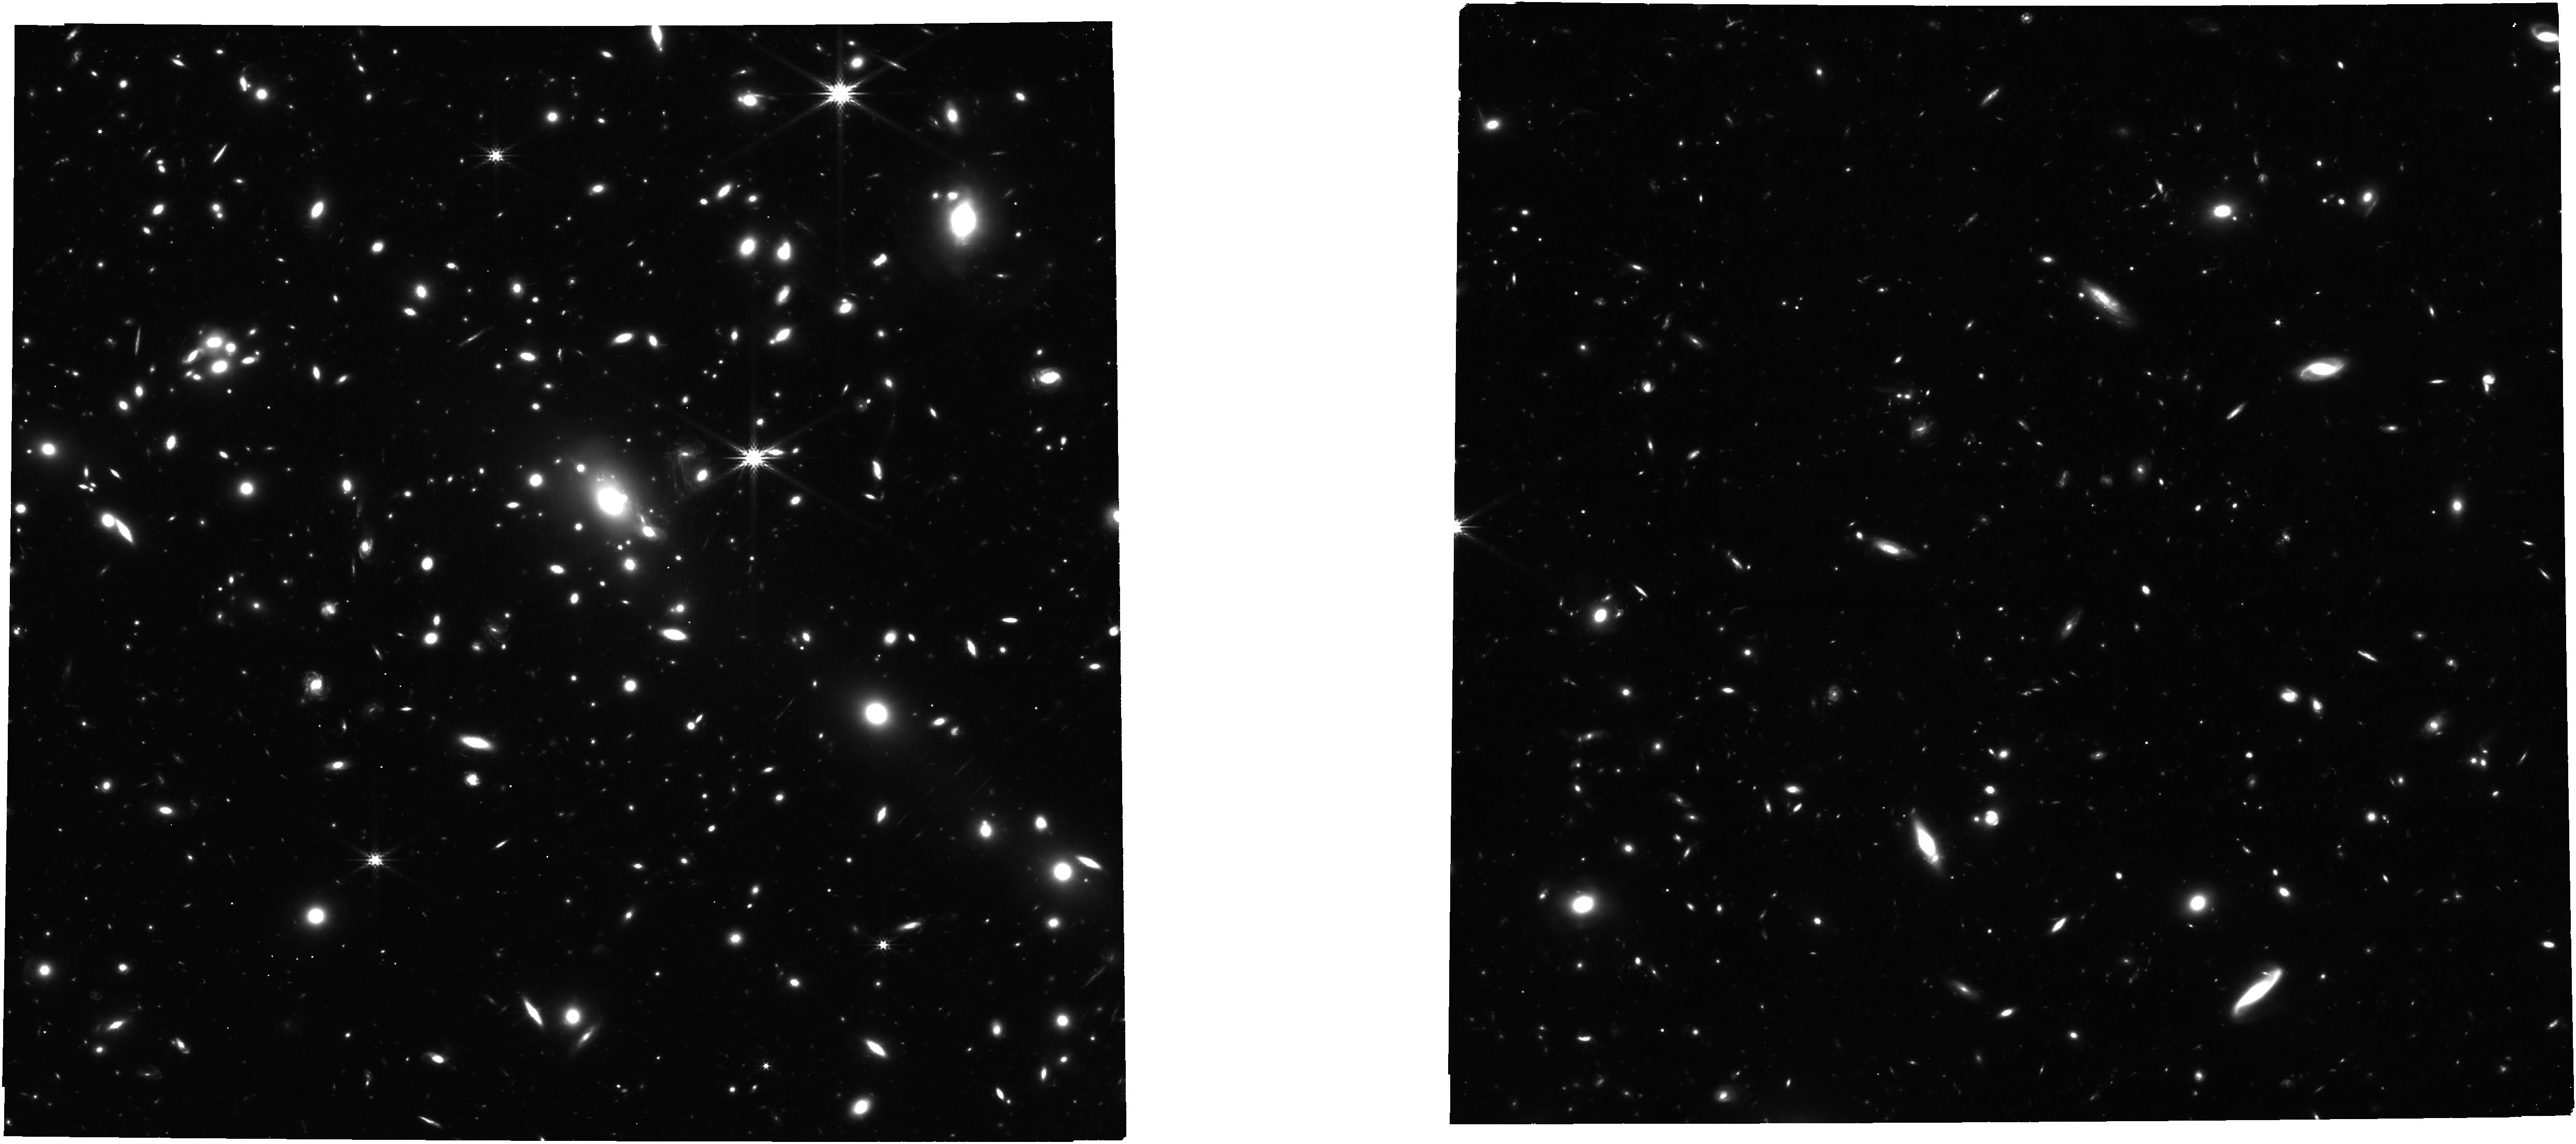
Target: MACSJ1149+2223. Instrument: NIRCAM. Filter: F277W. Exposure: 42 min. Observation ID: jw01176-o231_t011_nircam_clear-f277w

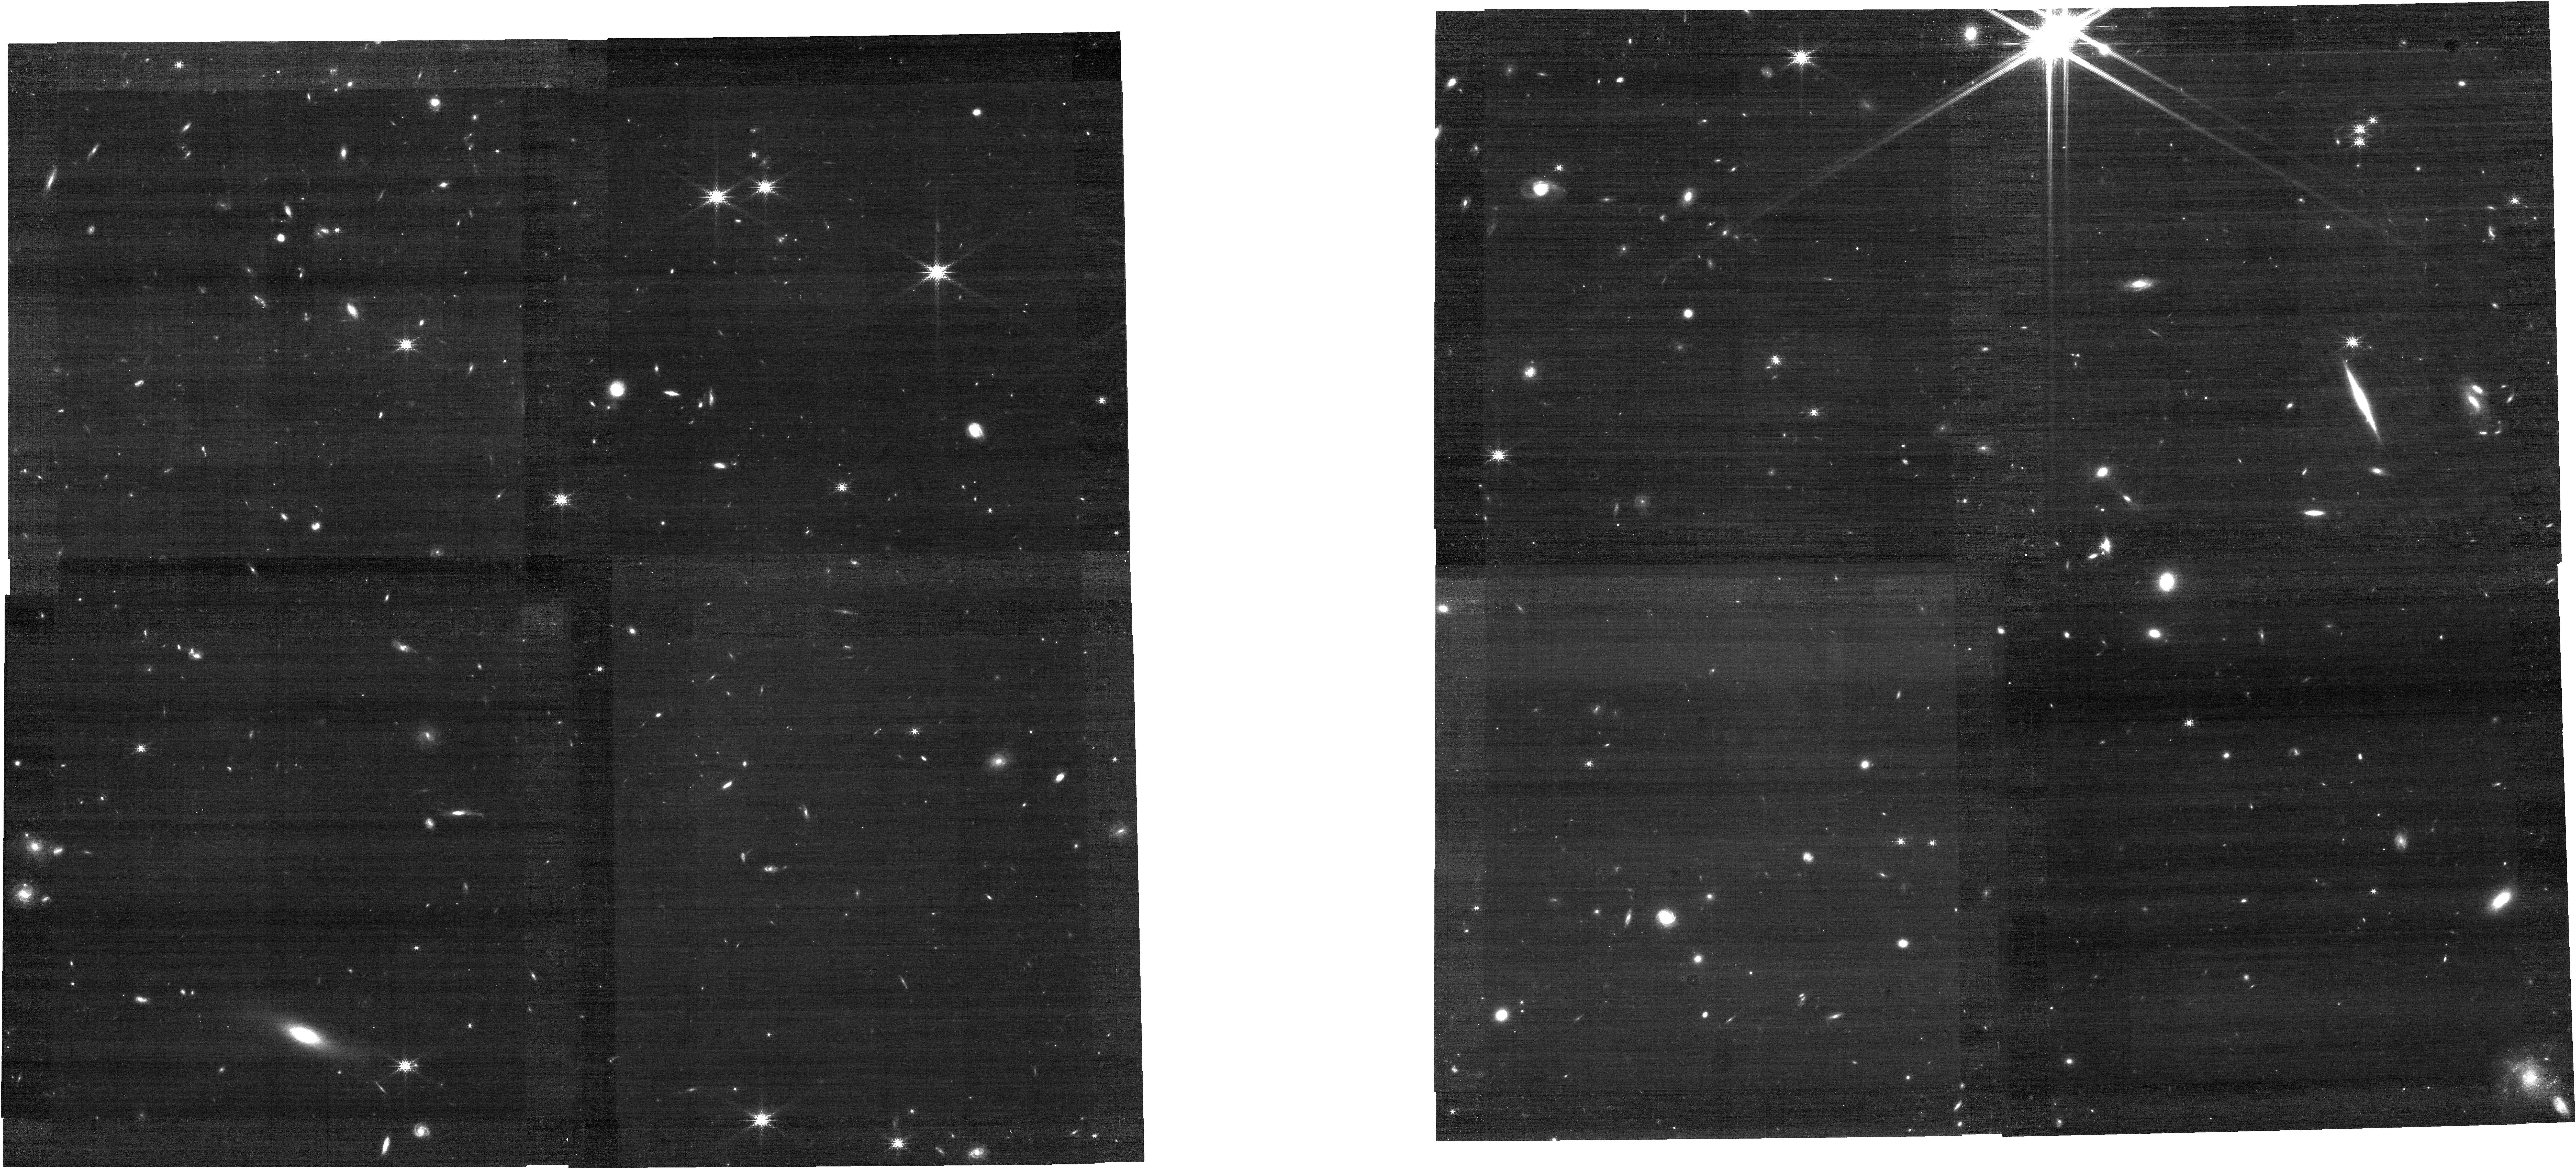
Target: TN-J1338-1942. Instrument: NIRCAM. Filter: F182M. Exposure: 17 min. Observation ID: jw01176-o361_t017_nircam_clear-f182m

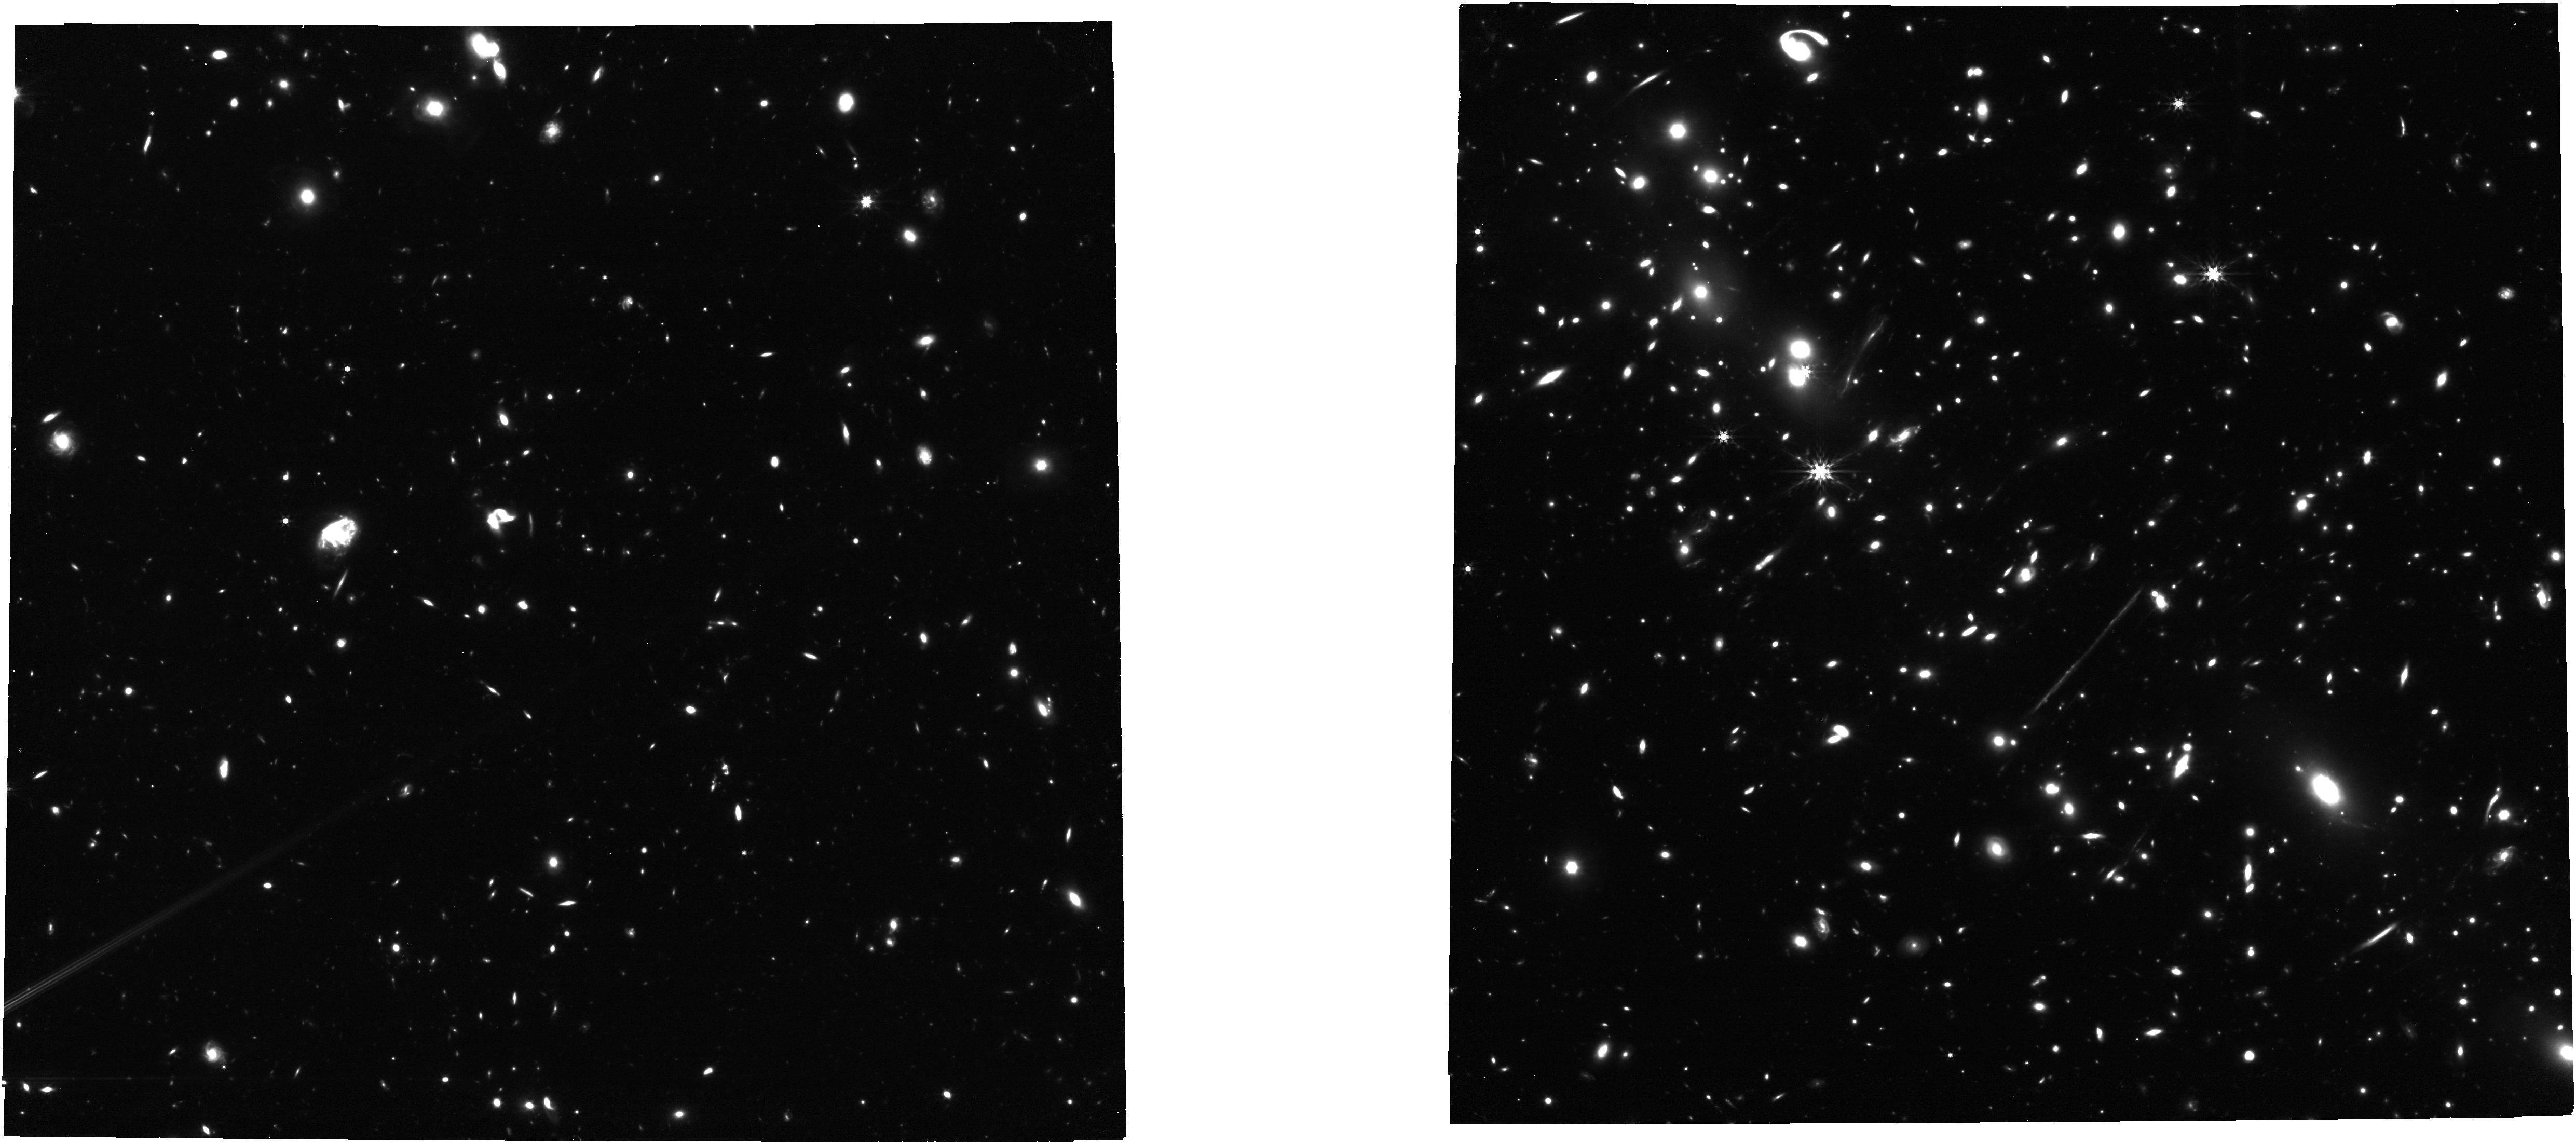
Target: EL-GORDO. Instrument: NIRCAM. Filter: F444W. Exposure: 42 min. Observation ID: jw01176-o241_t012_nircam_clear-f444w

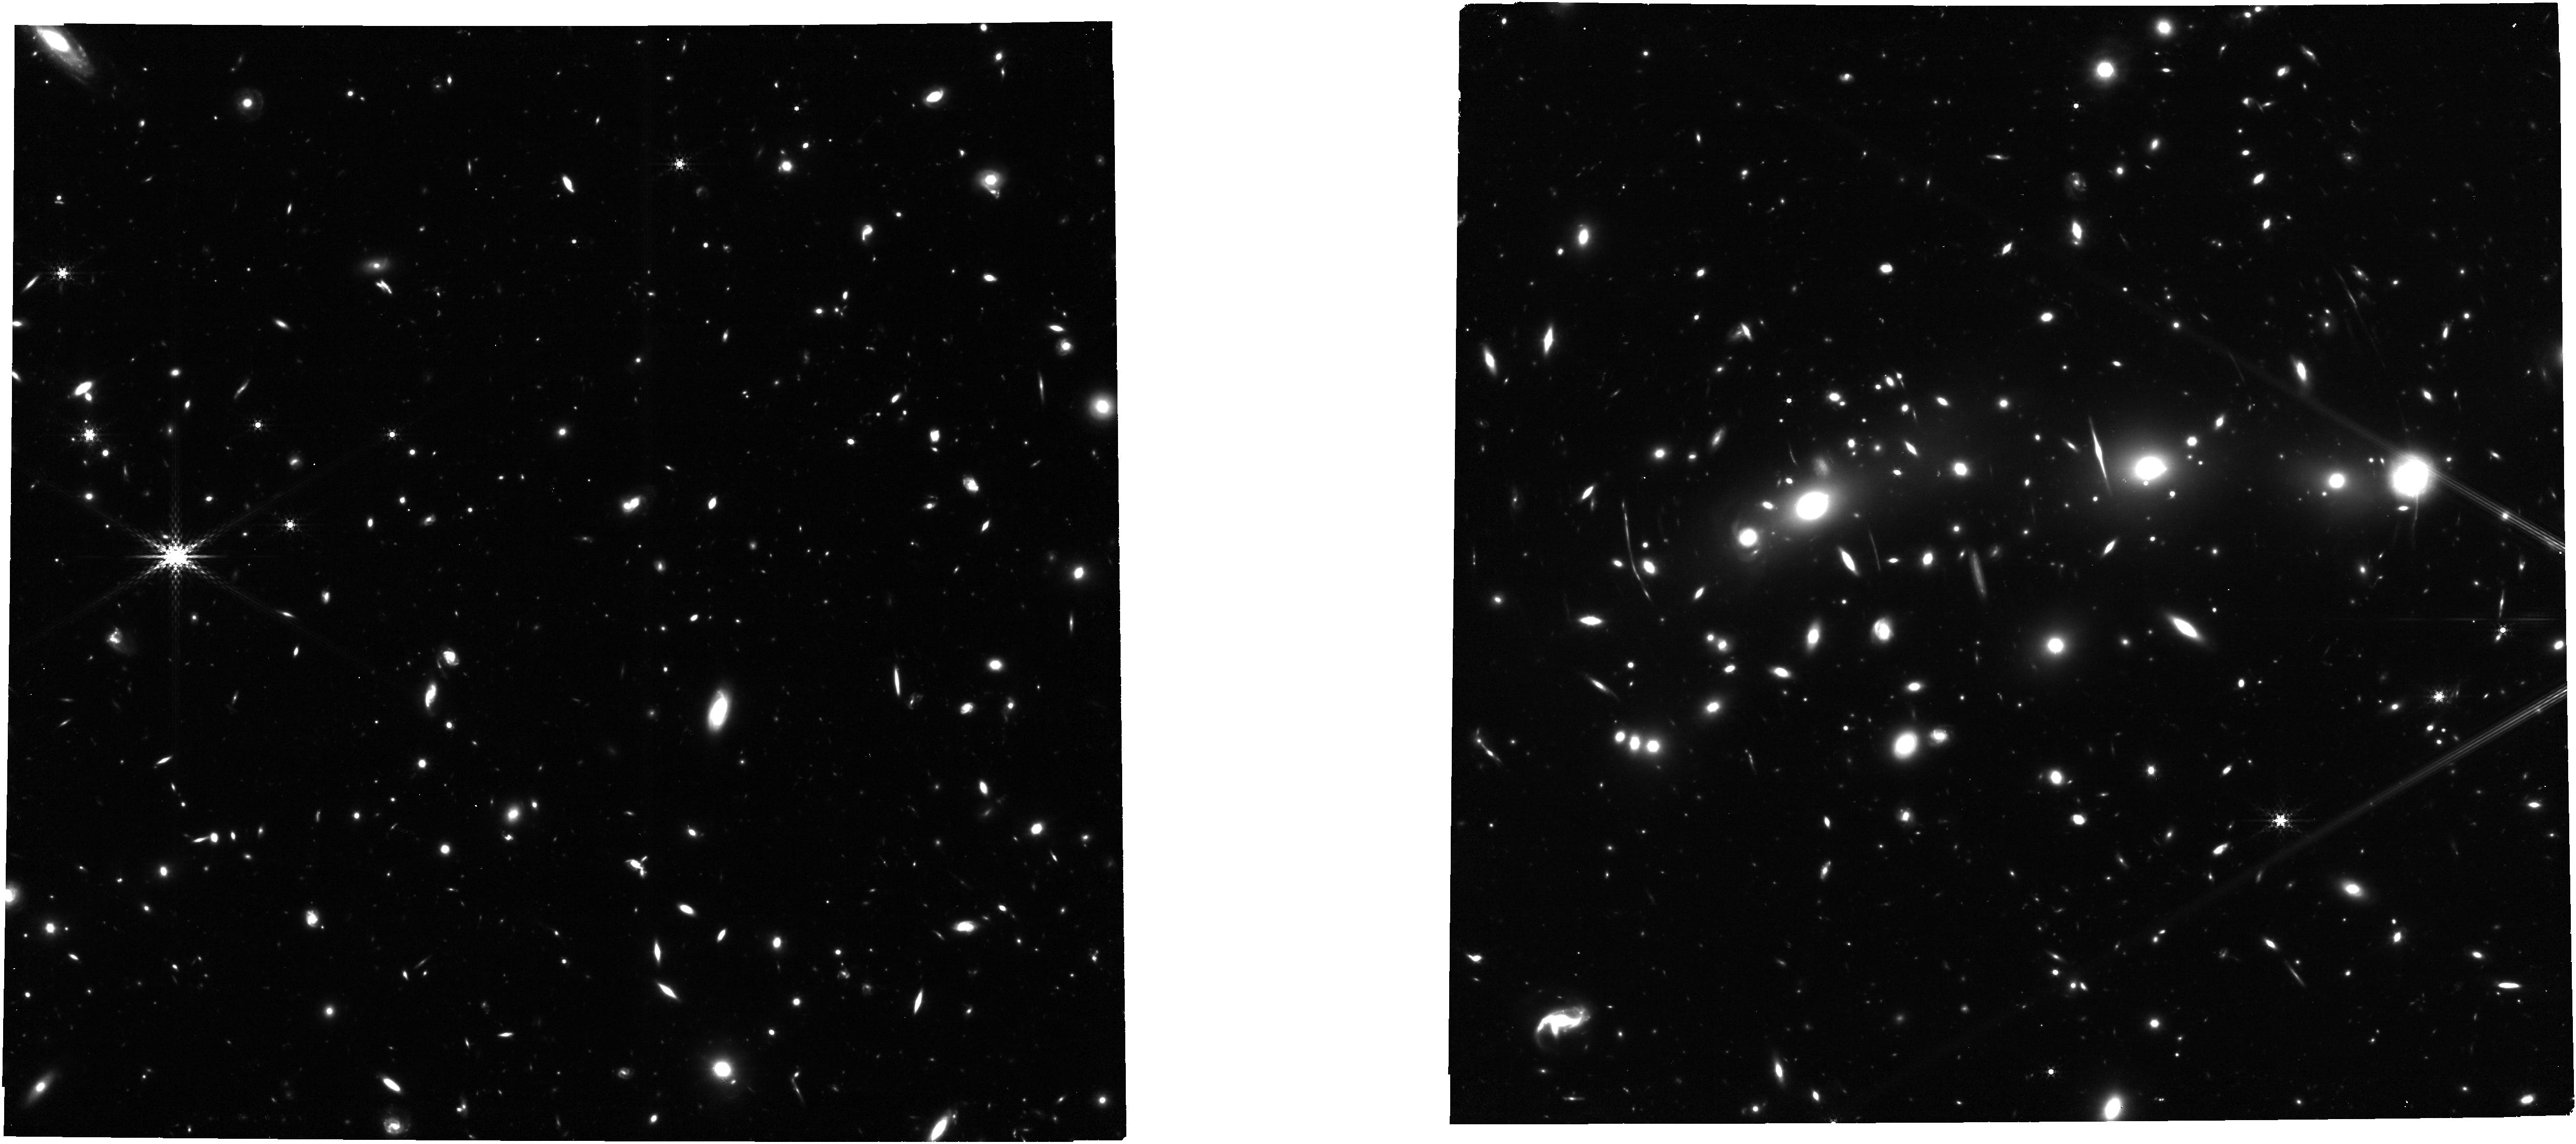
Target: MACSJ0416.1-2403. Instrument: NIRCAM. Filter: F410M. Exposure: 1 h. Observation ID: jw01176-o211_t009_nircam_clear-f410m

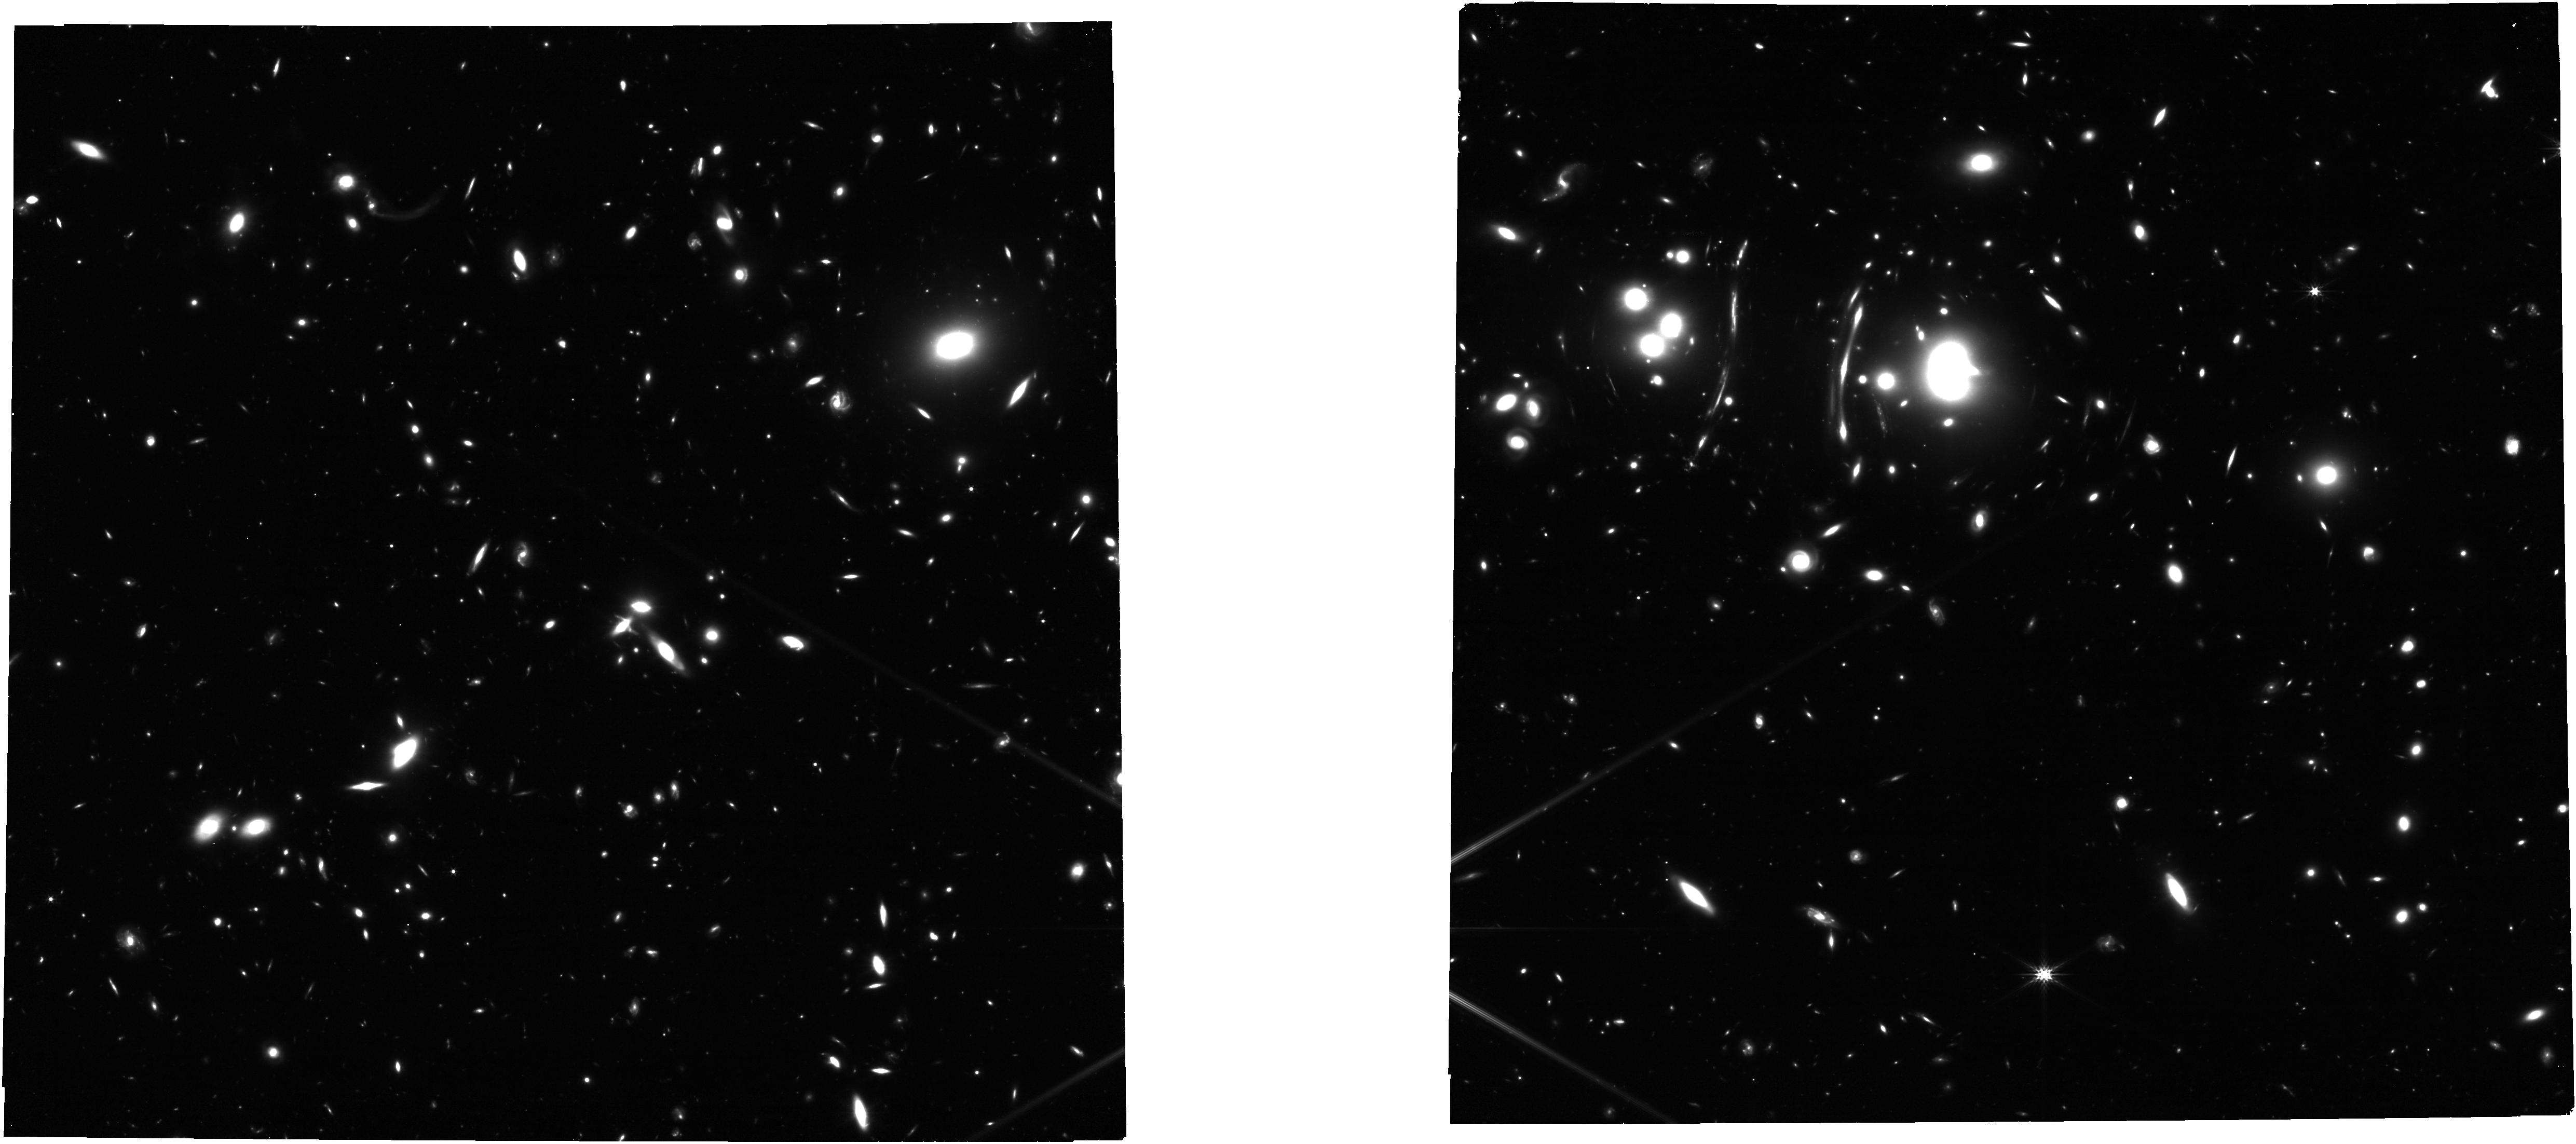
Target: PLCK-G165.7+67.0. Instrument: NIRCAM. Filter: F277W. Exposure: 35 min. Observation ID: jw01176-o251_t013_nircam_clear-f277w

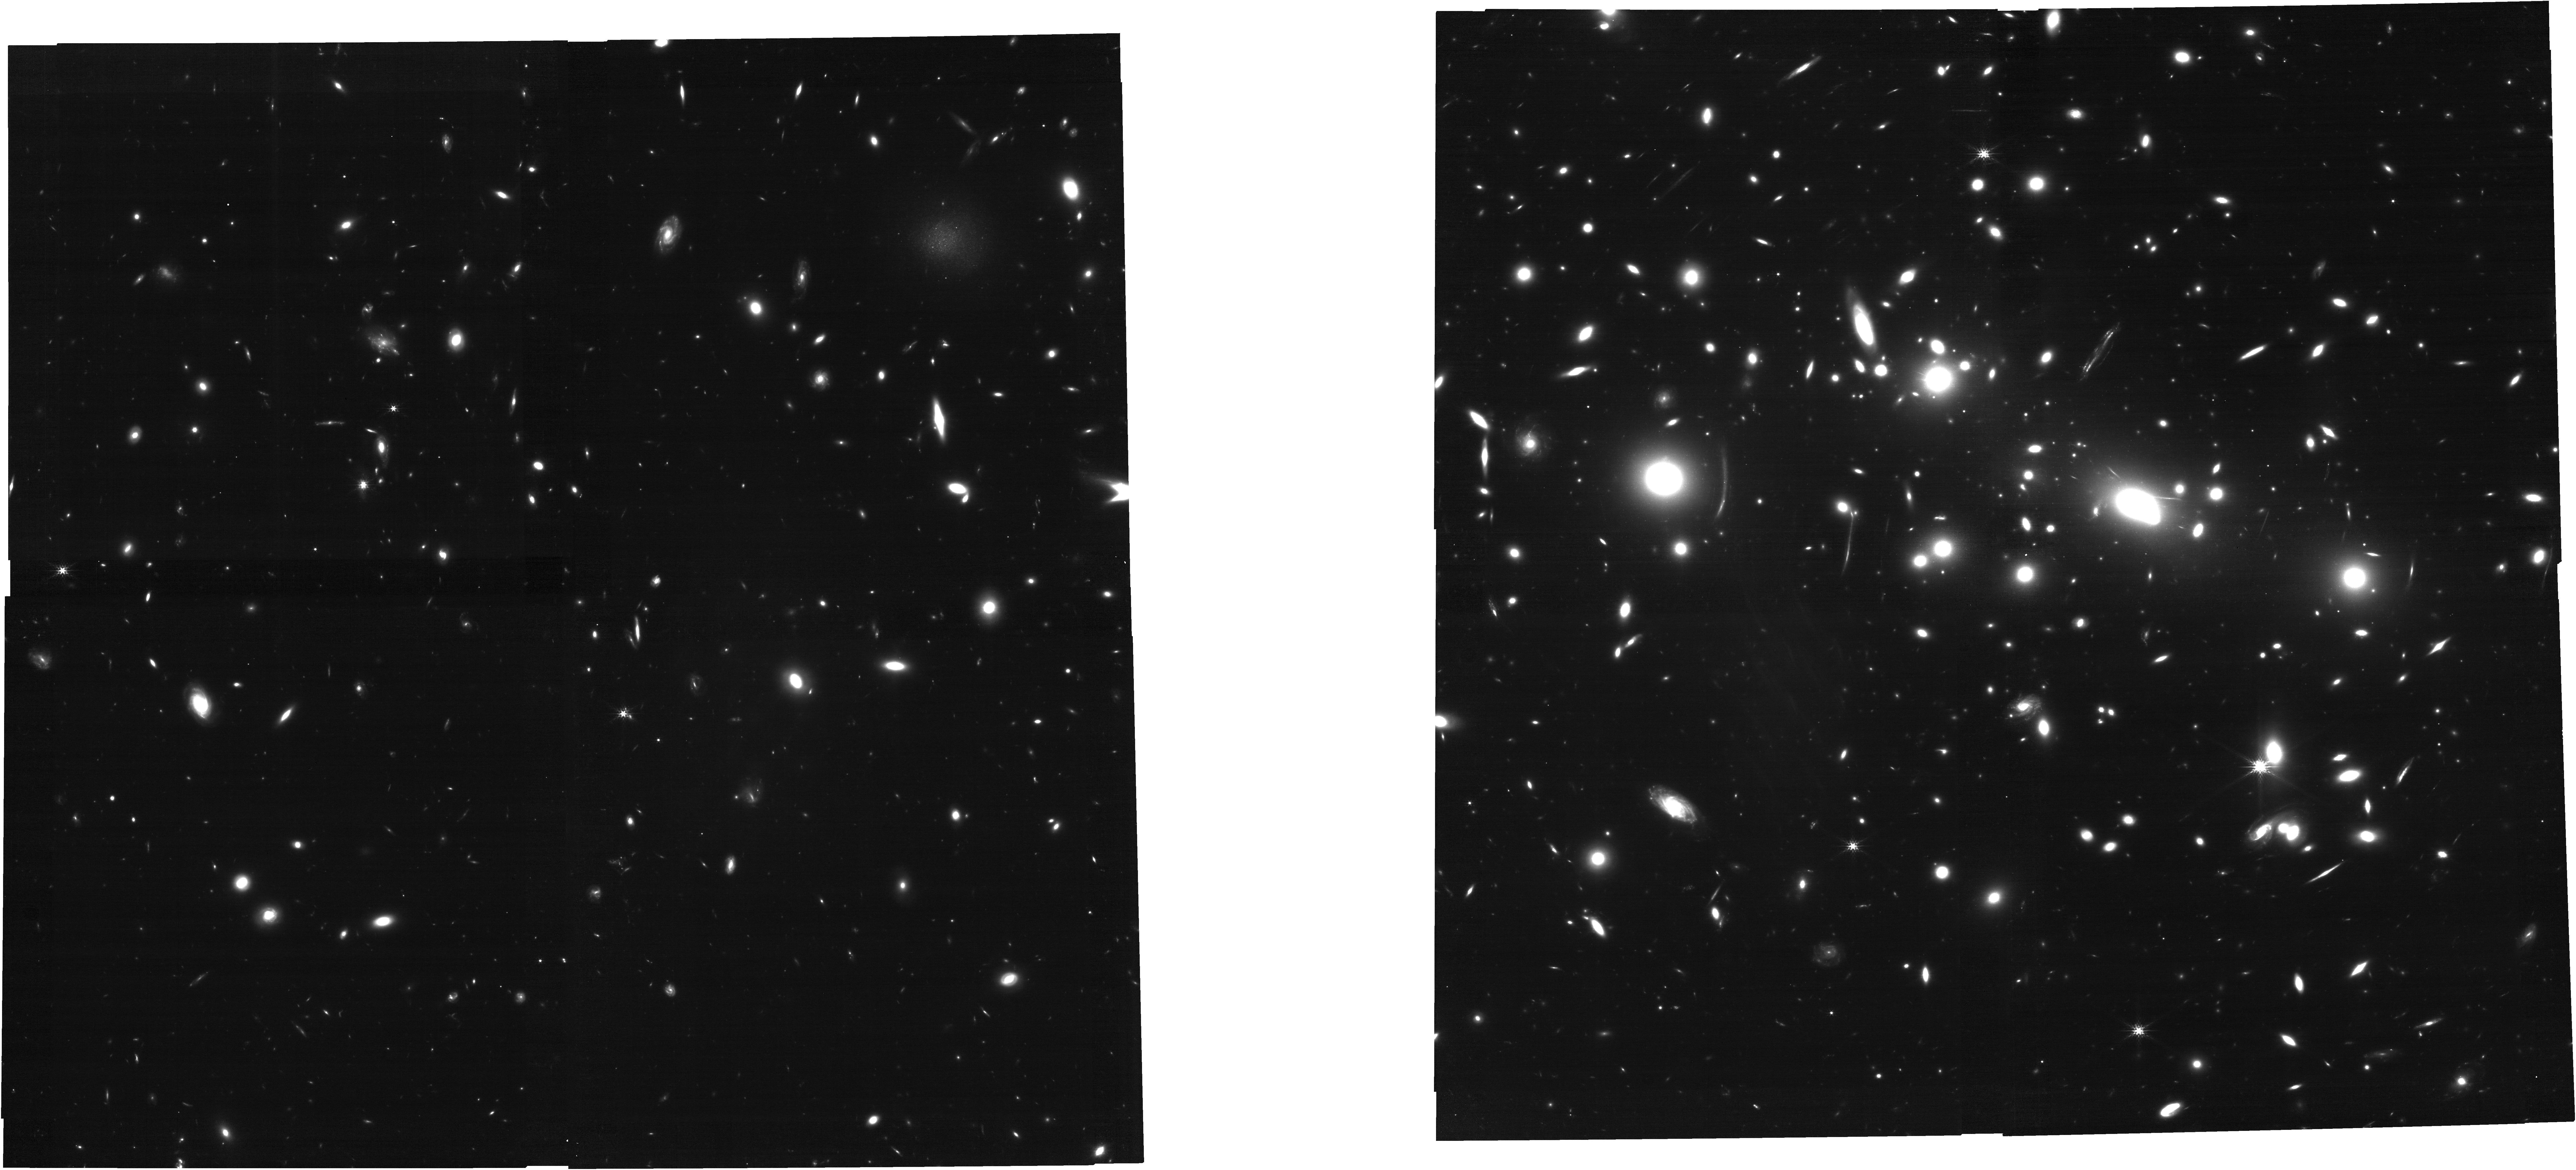
Target: CLG-J1212+2733. Instrument: NIRCAM. Filter: F200W. Exposure: 31 min. Observation ID: jw01176-o271_t015_nircam_clear-f200w

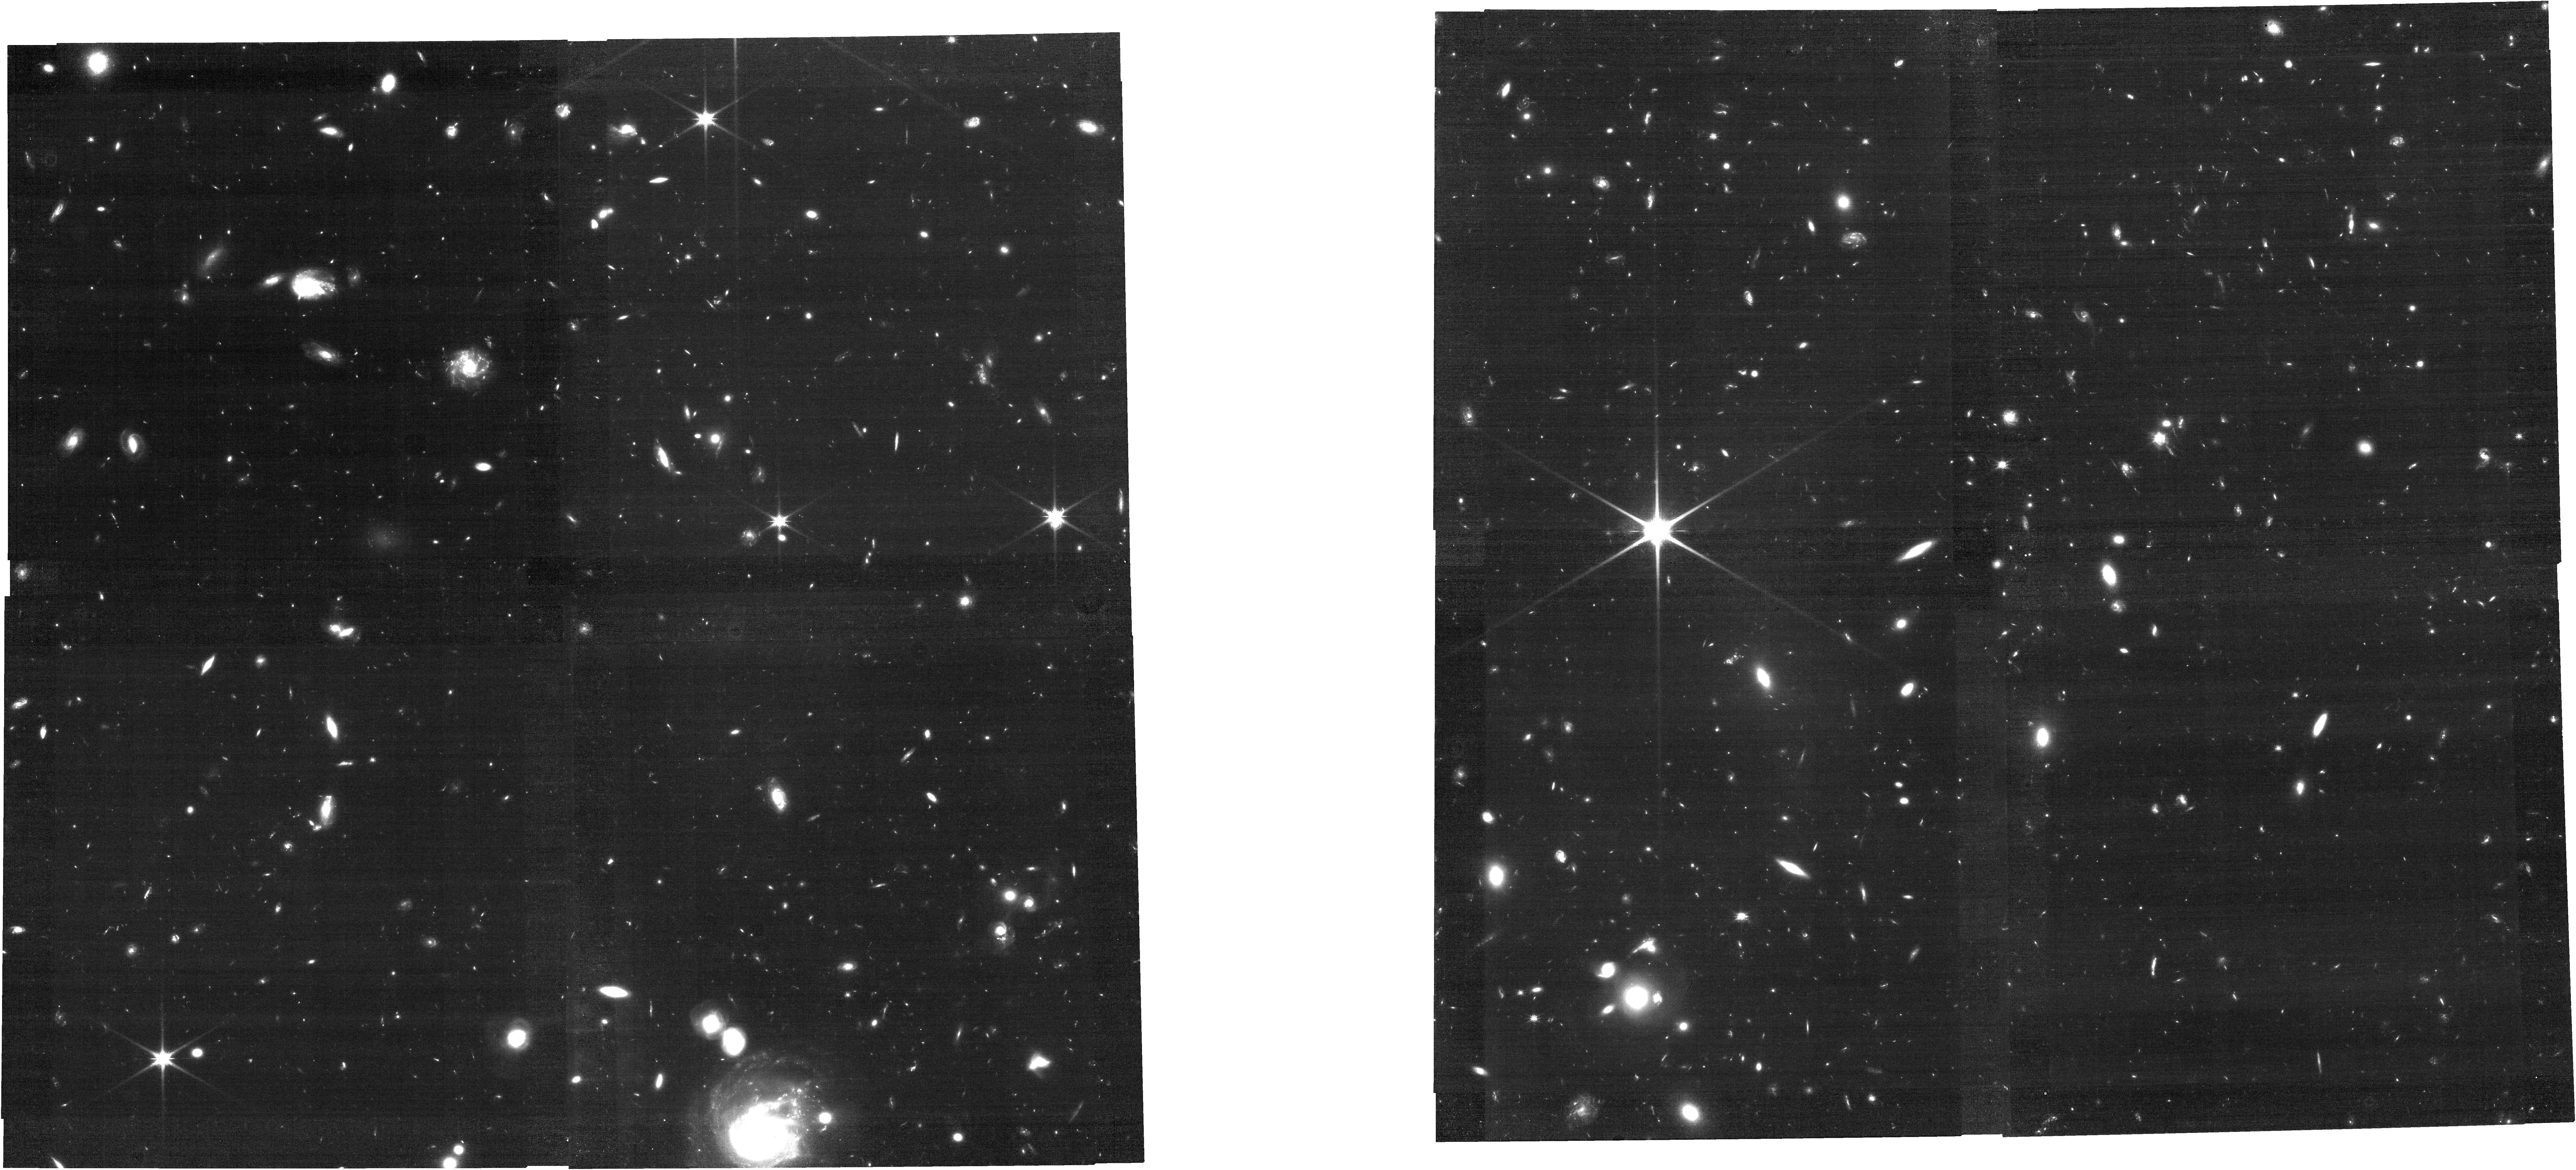
Target: PLCK-G191.24+62.04. Instrument: NIRCAM. Filter: F115W. Exposure: 42 min. Observation ID: jw01176-o281_t025_nircam_clear-f115w

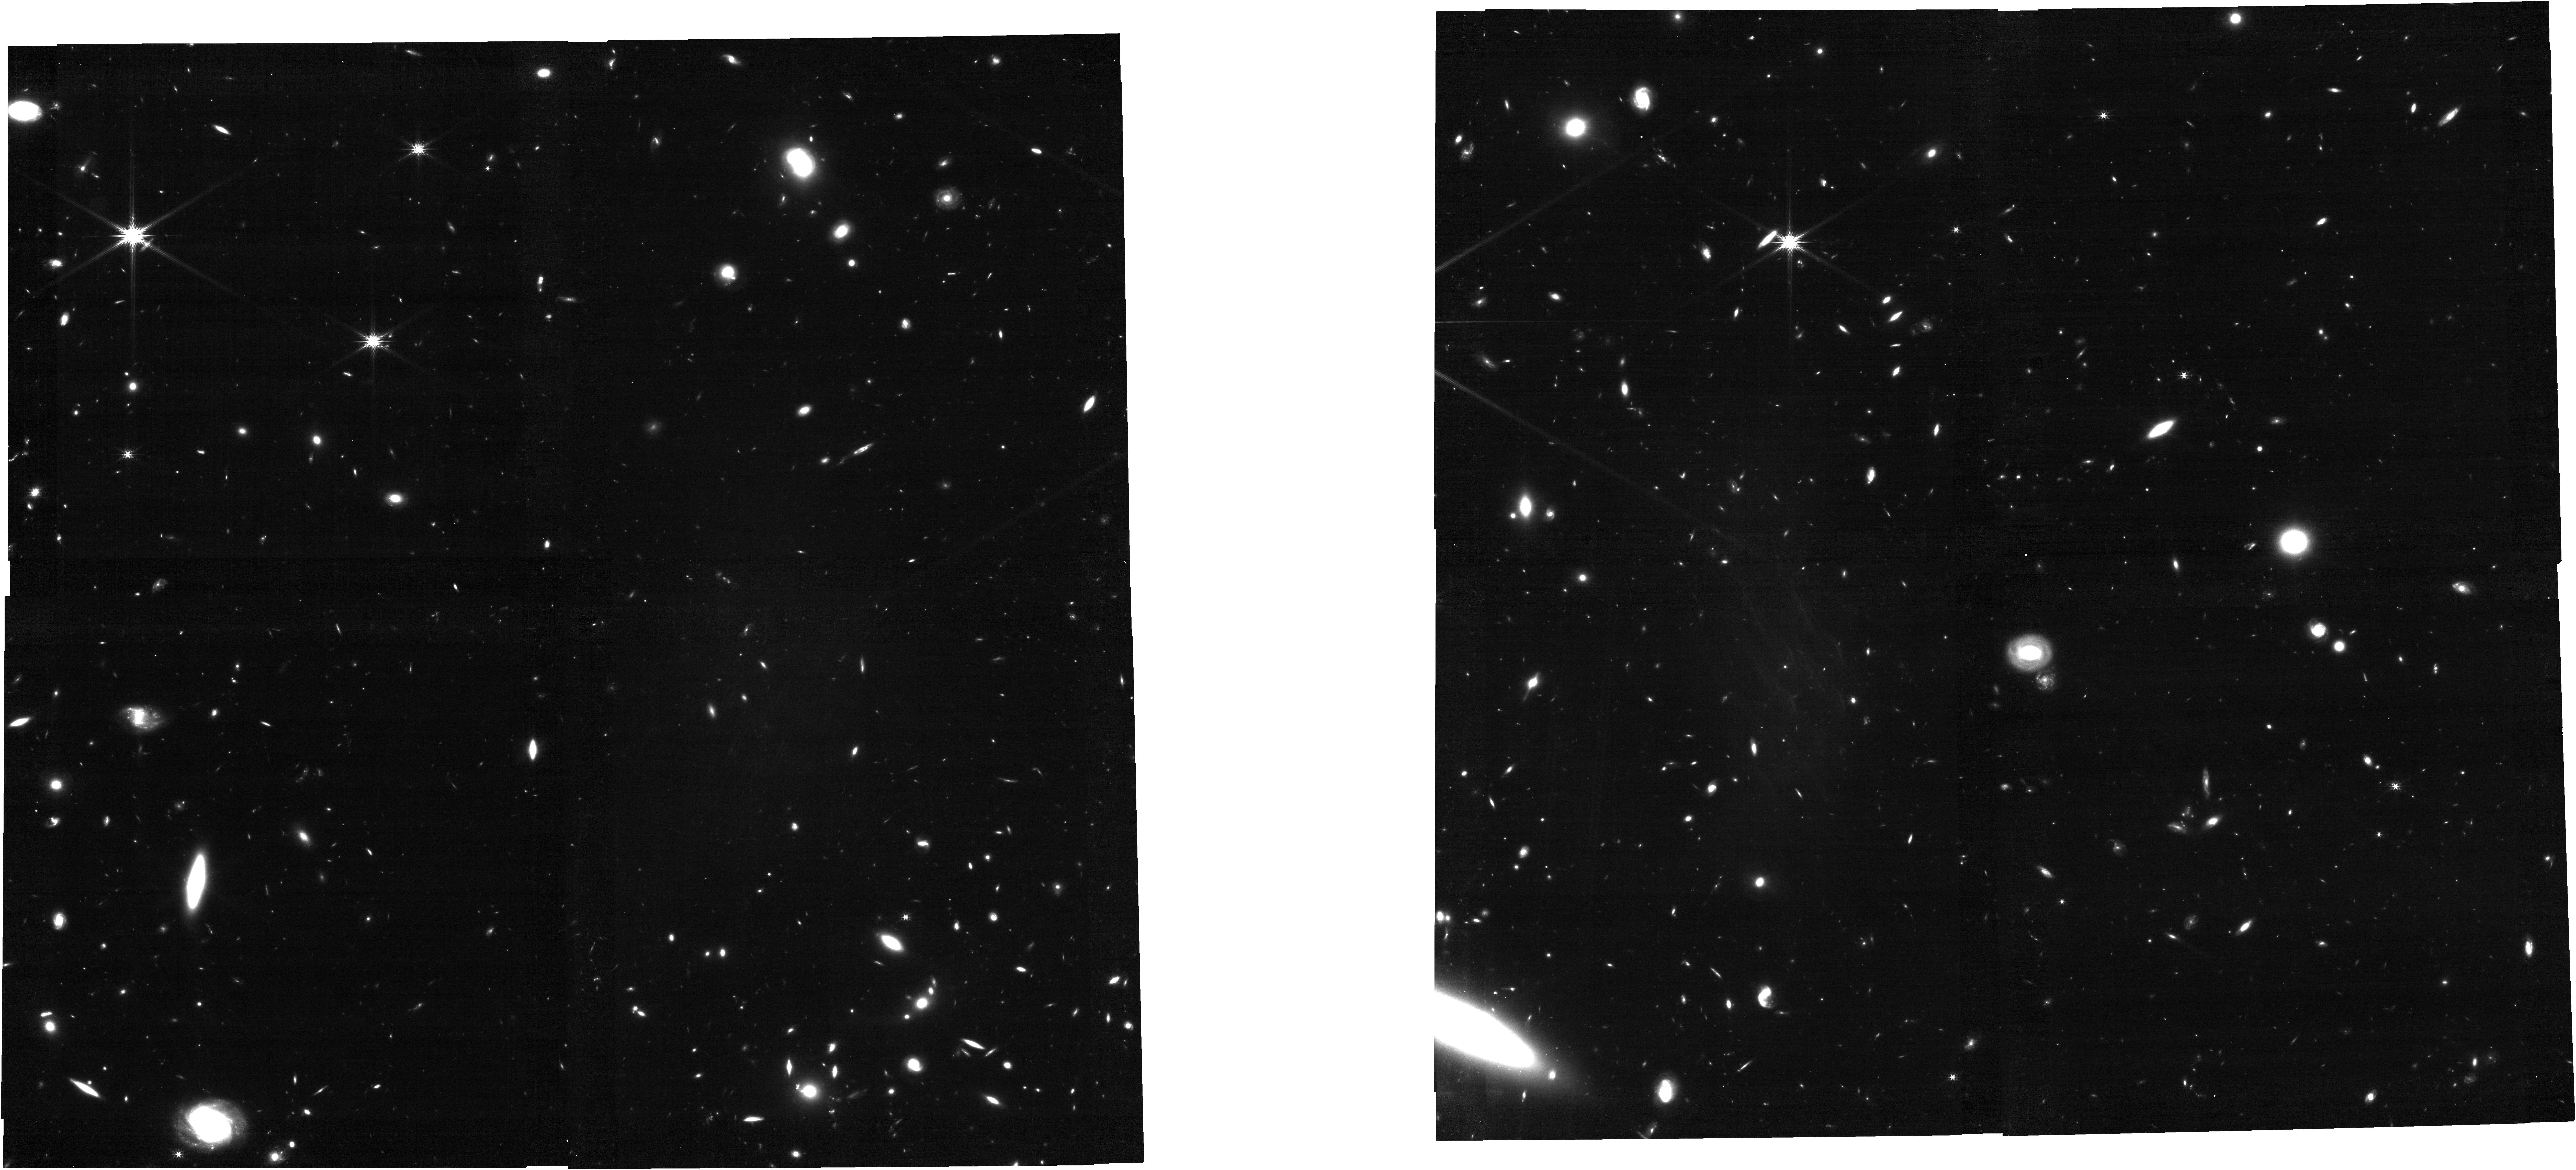
Target: WFC3-ERS-FIELD. Instrument: NIRCAM. Filter: F200W. Exposure: 42 min. Observation ID: jw01176-o131_t016_nircam_clear-f200w

JWST Medium-Deep Fields -- Windhorst IDS GTO Program (PI: Windhorst, Rogier A.)

We will use ~62.0 hours of JWST IDS GTO time to observe a number of medium-deep fields to study the epoch of galaxy assembly, AGN growth and First Light in detail. This includes a combination of blank deep fields, best lensing clusters, and high-redshift Lyman-alpha galaxies, quasars, and radio galaxies. For details, see the attached PDF. The observations of the NEP fields (the JWST North Ecliptic Pole Time-Domain Field and the IRAC Dark Field), originally part of this program and of GTO 1255, are now combined in a new program GTO 2738 (Co-PIs Windhorst and Hammel), and the associated time allocation was removed from the present program.